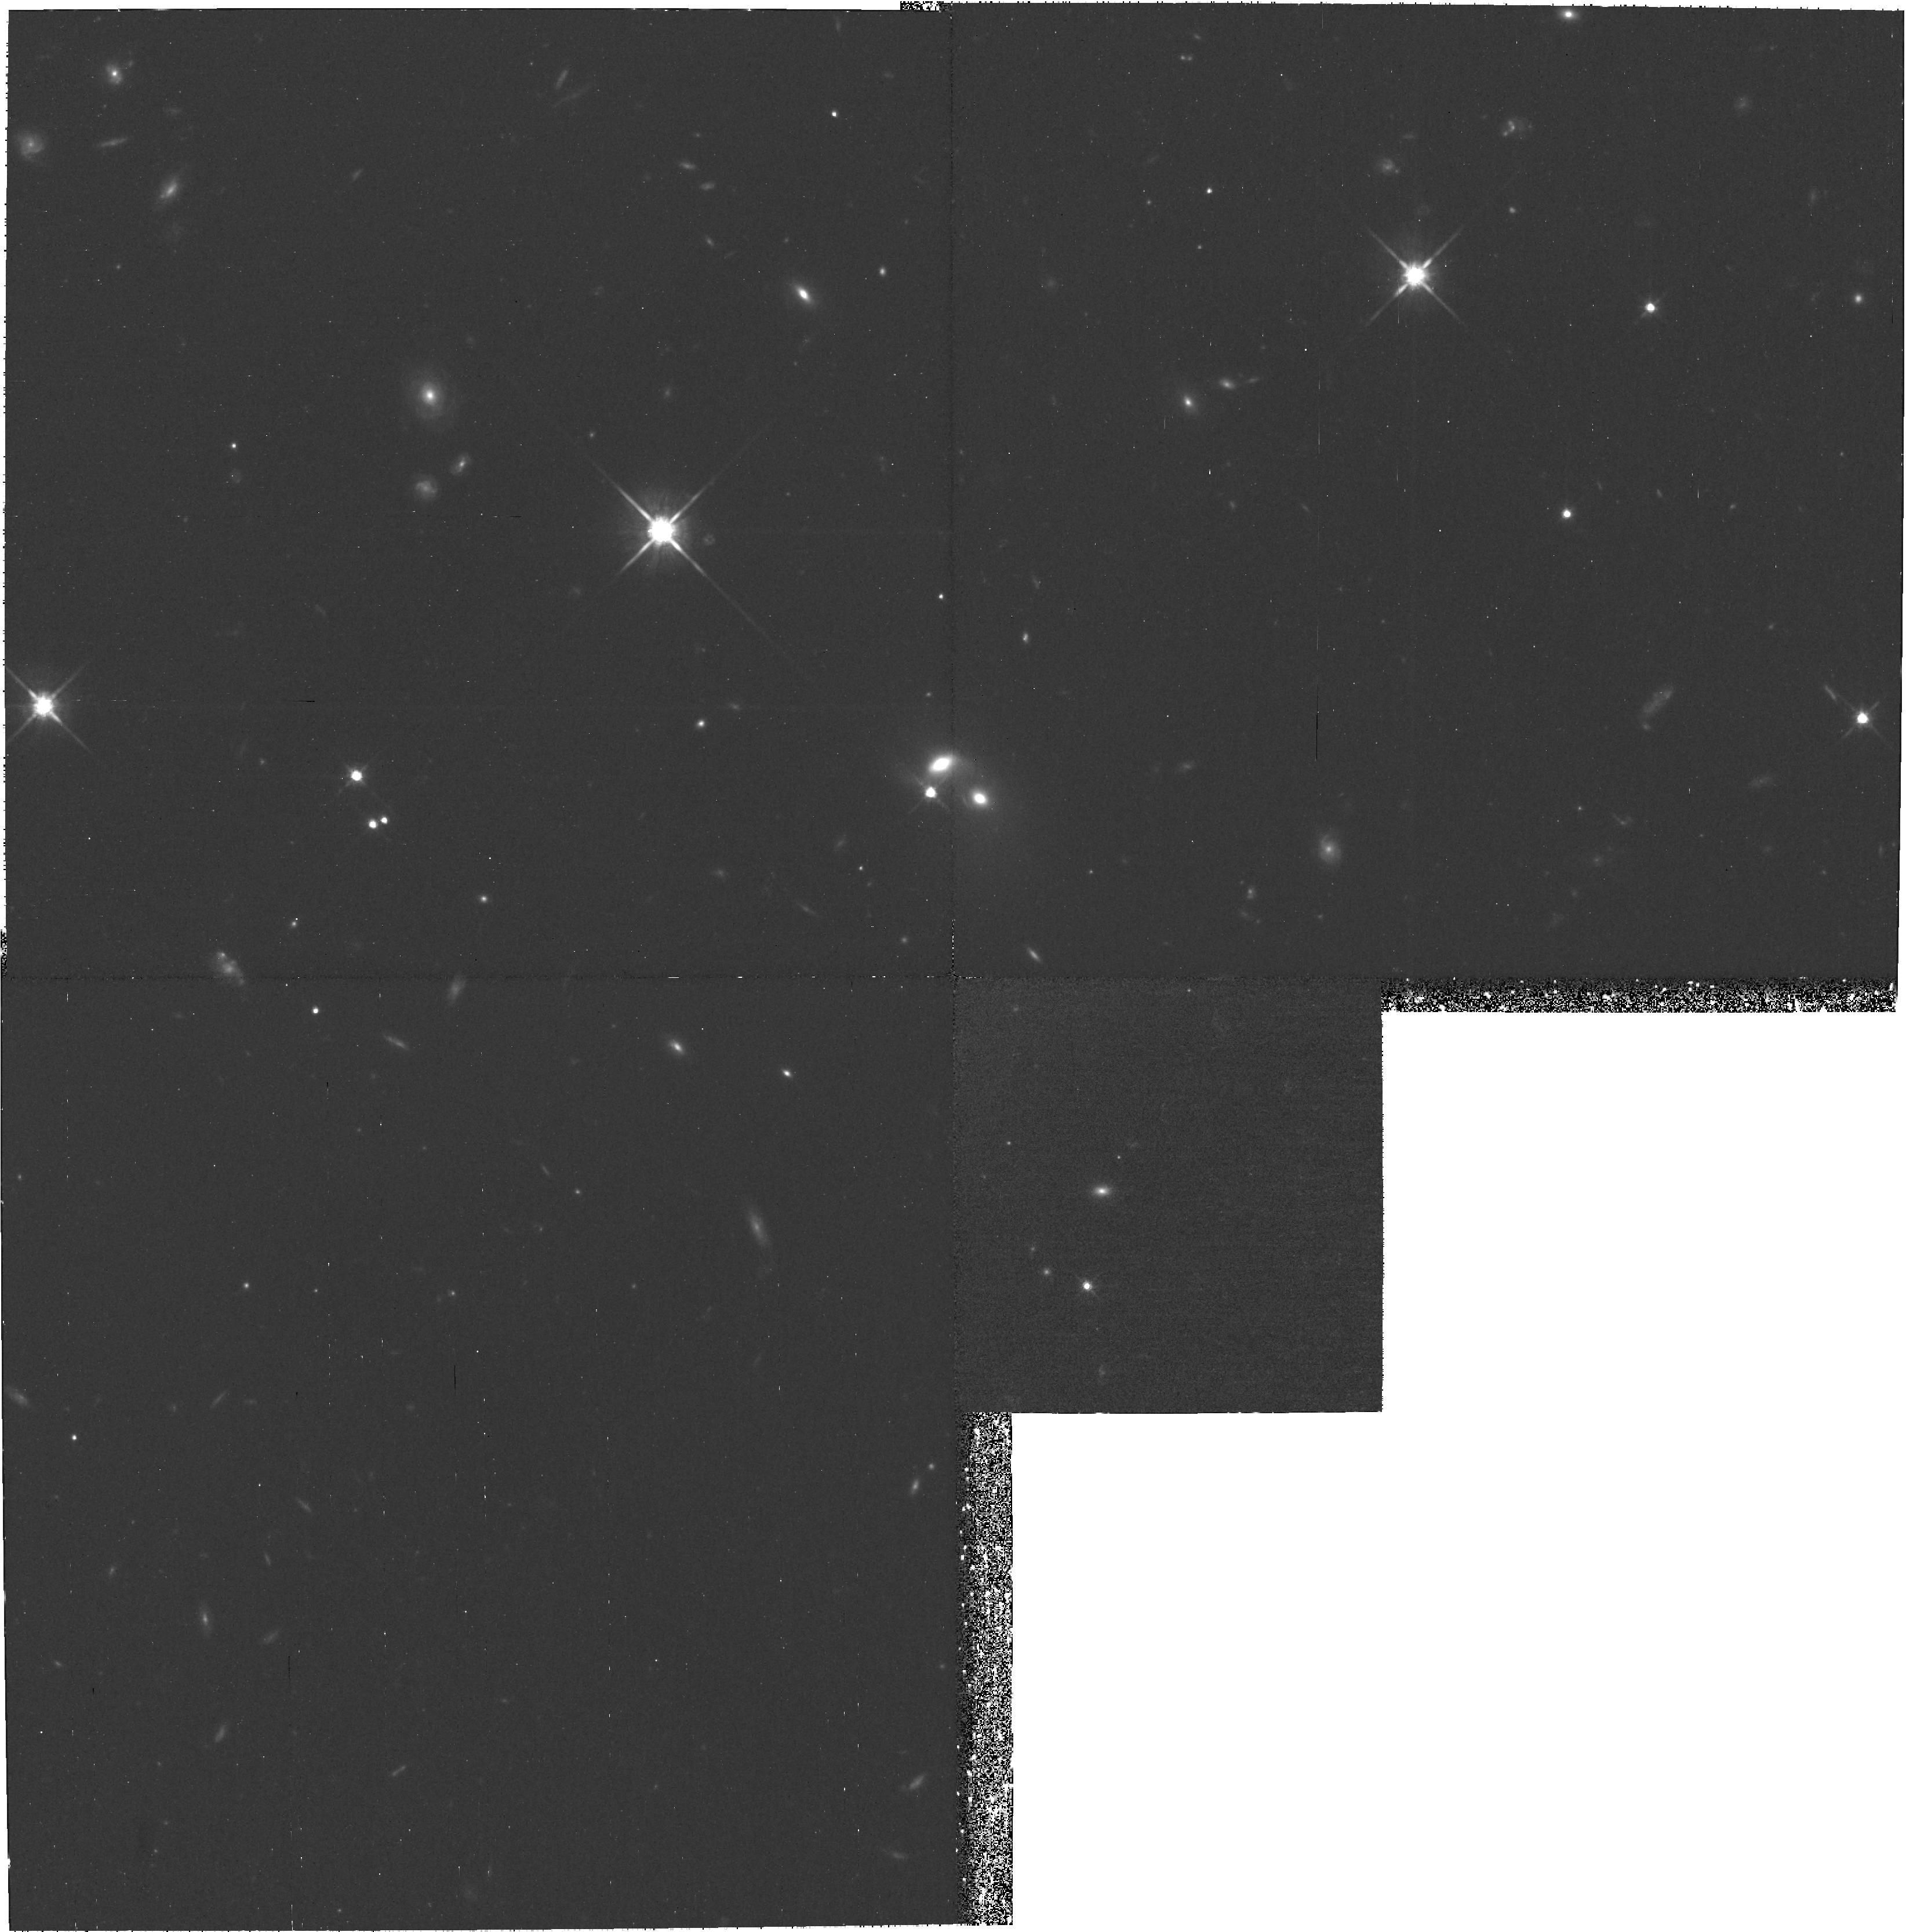
Target: field at RA 161.457°, Dec 72.863°
Instrument: WFPC2/PC
Filter: F814W
Exposure: 1.8 h
Observation ID: hst_9427_05_wfpc2_pc_f814w_u6m605

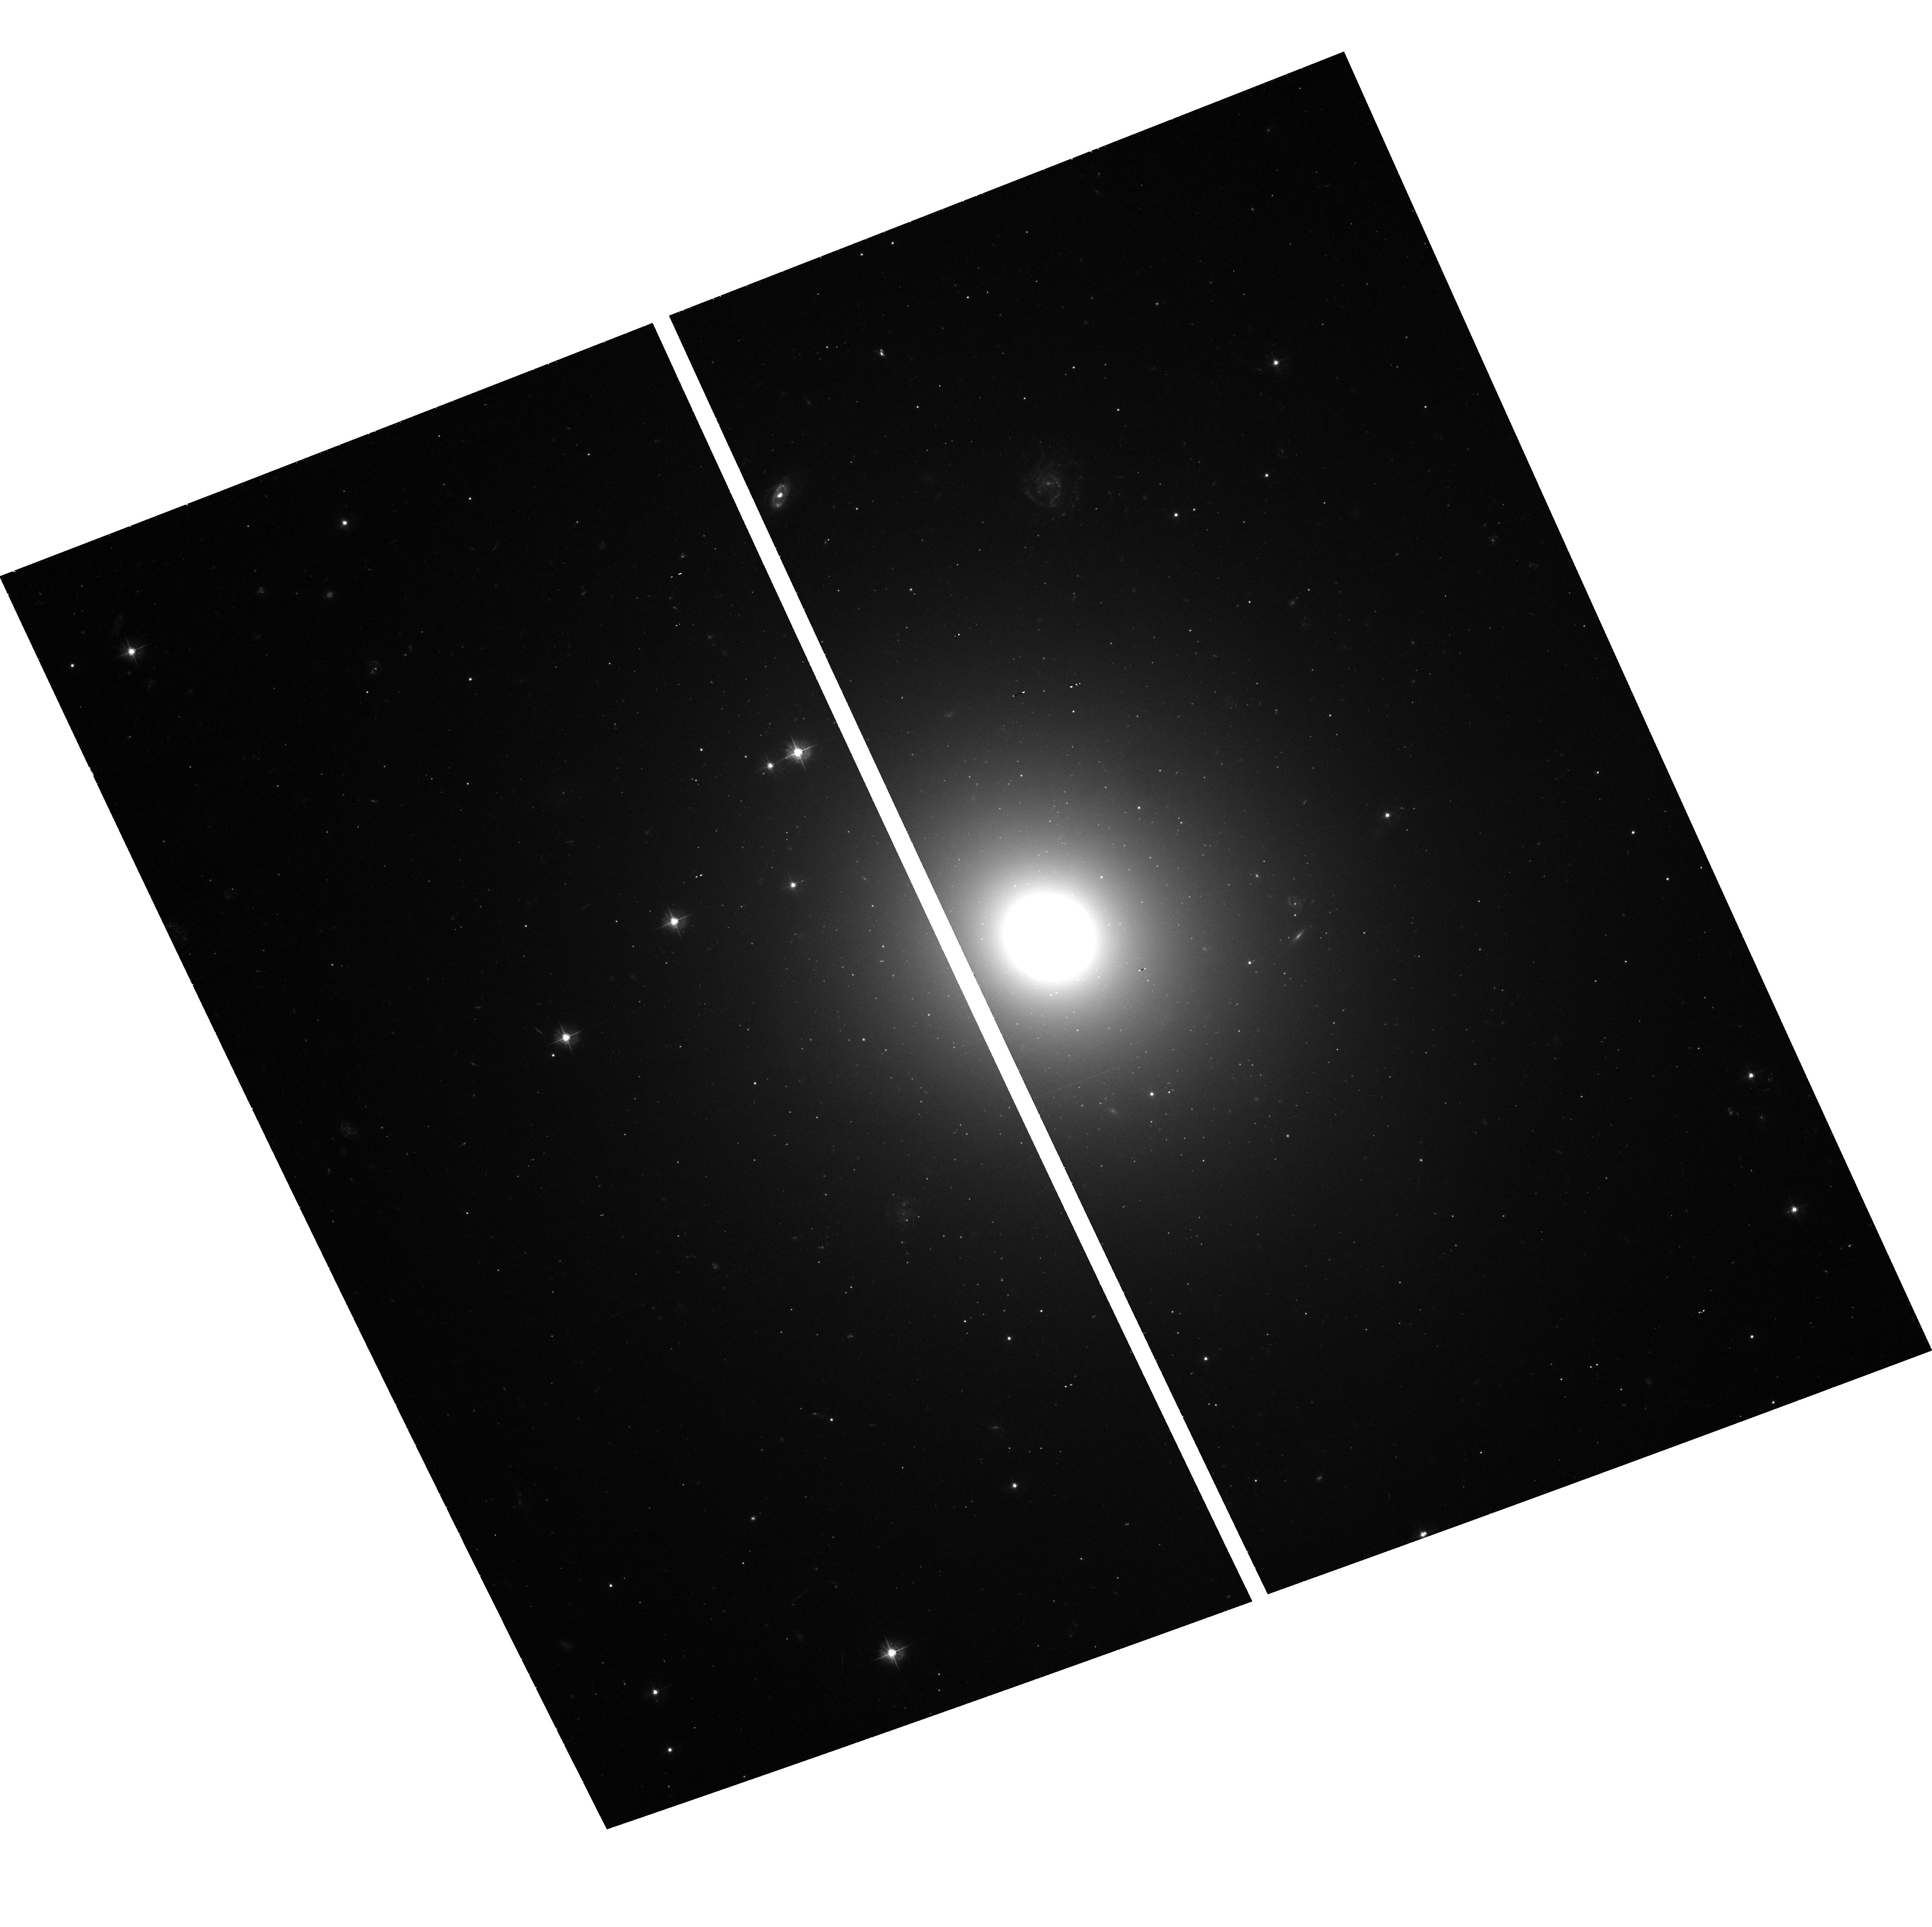
Target: IC4296
Instrument: ACS/WFC
Filter: F435W
Exposure: 1.4 h
Observation ID: hst_9427_08_acs_wfc_f435w_j6m608

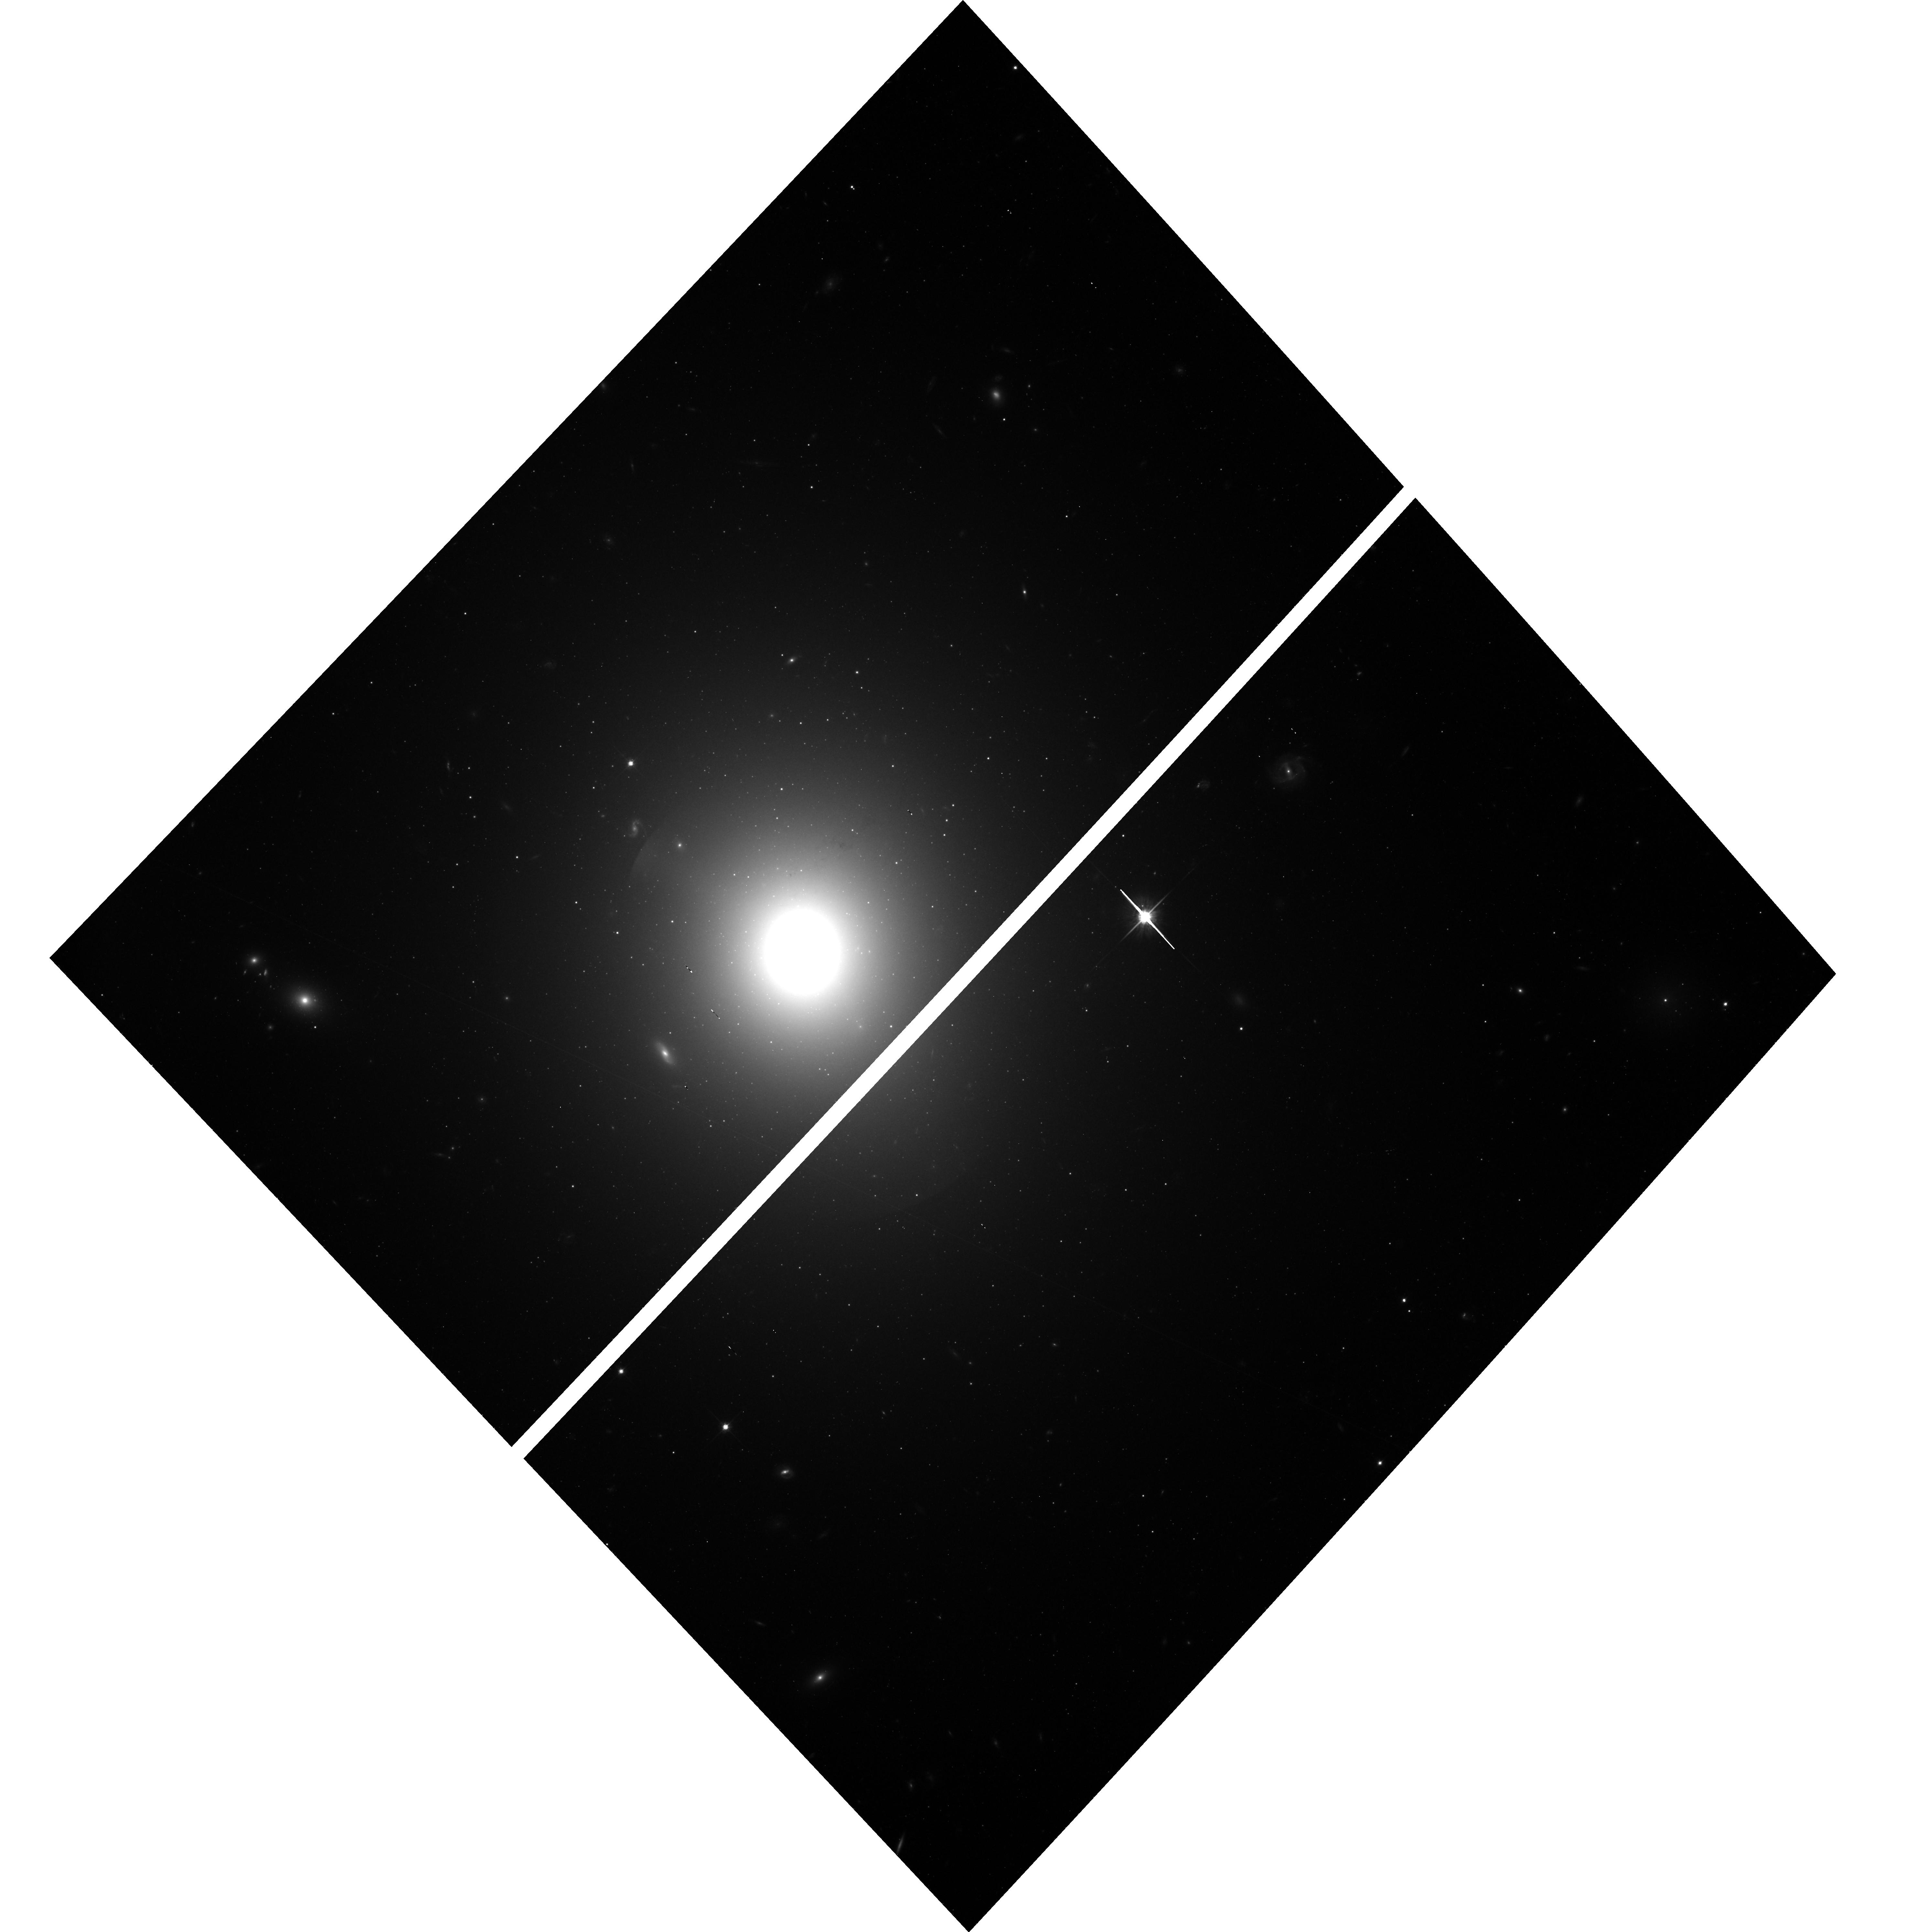
Target: NGC7626
Instrument: ACS/WFC
Filter: F814W
Exposure: 43 min
Observation ID: hst_9427_13_acs_wfc_f814w_j6m613

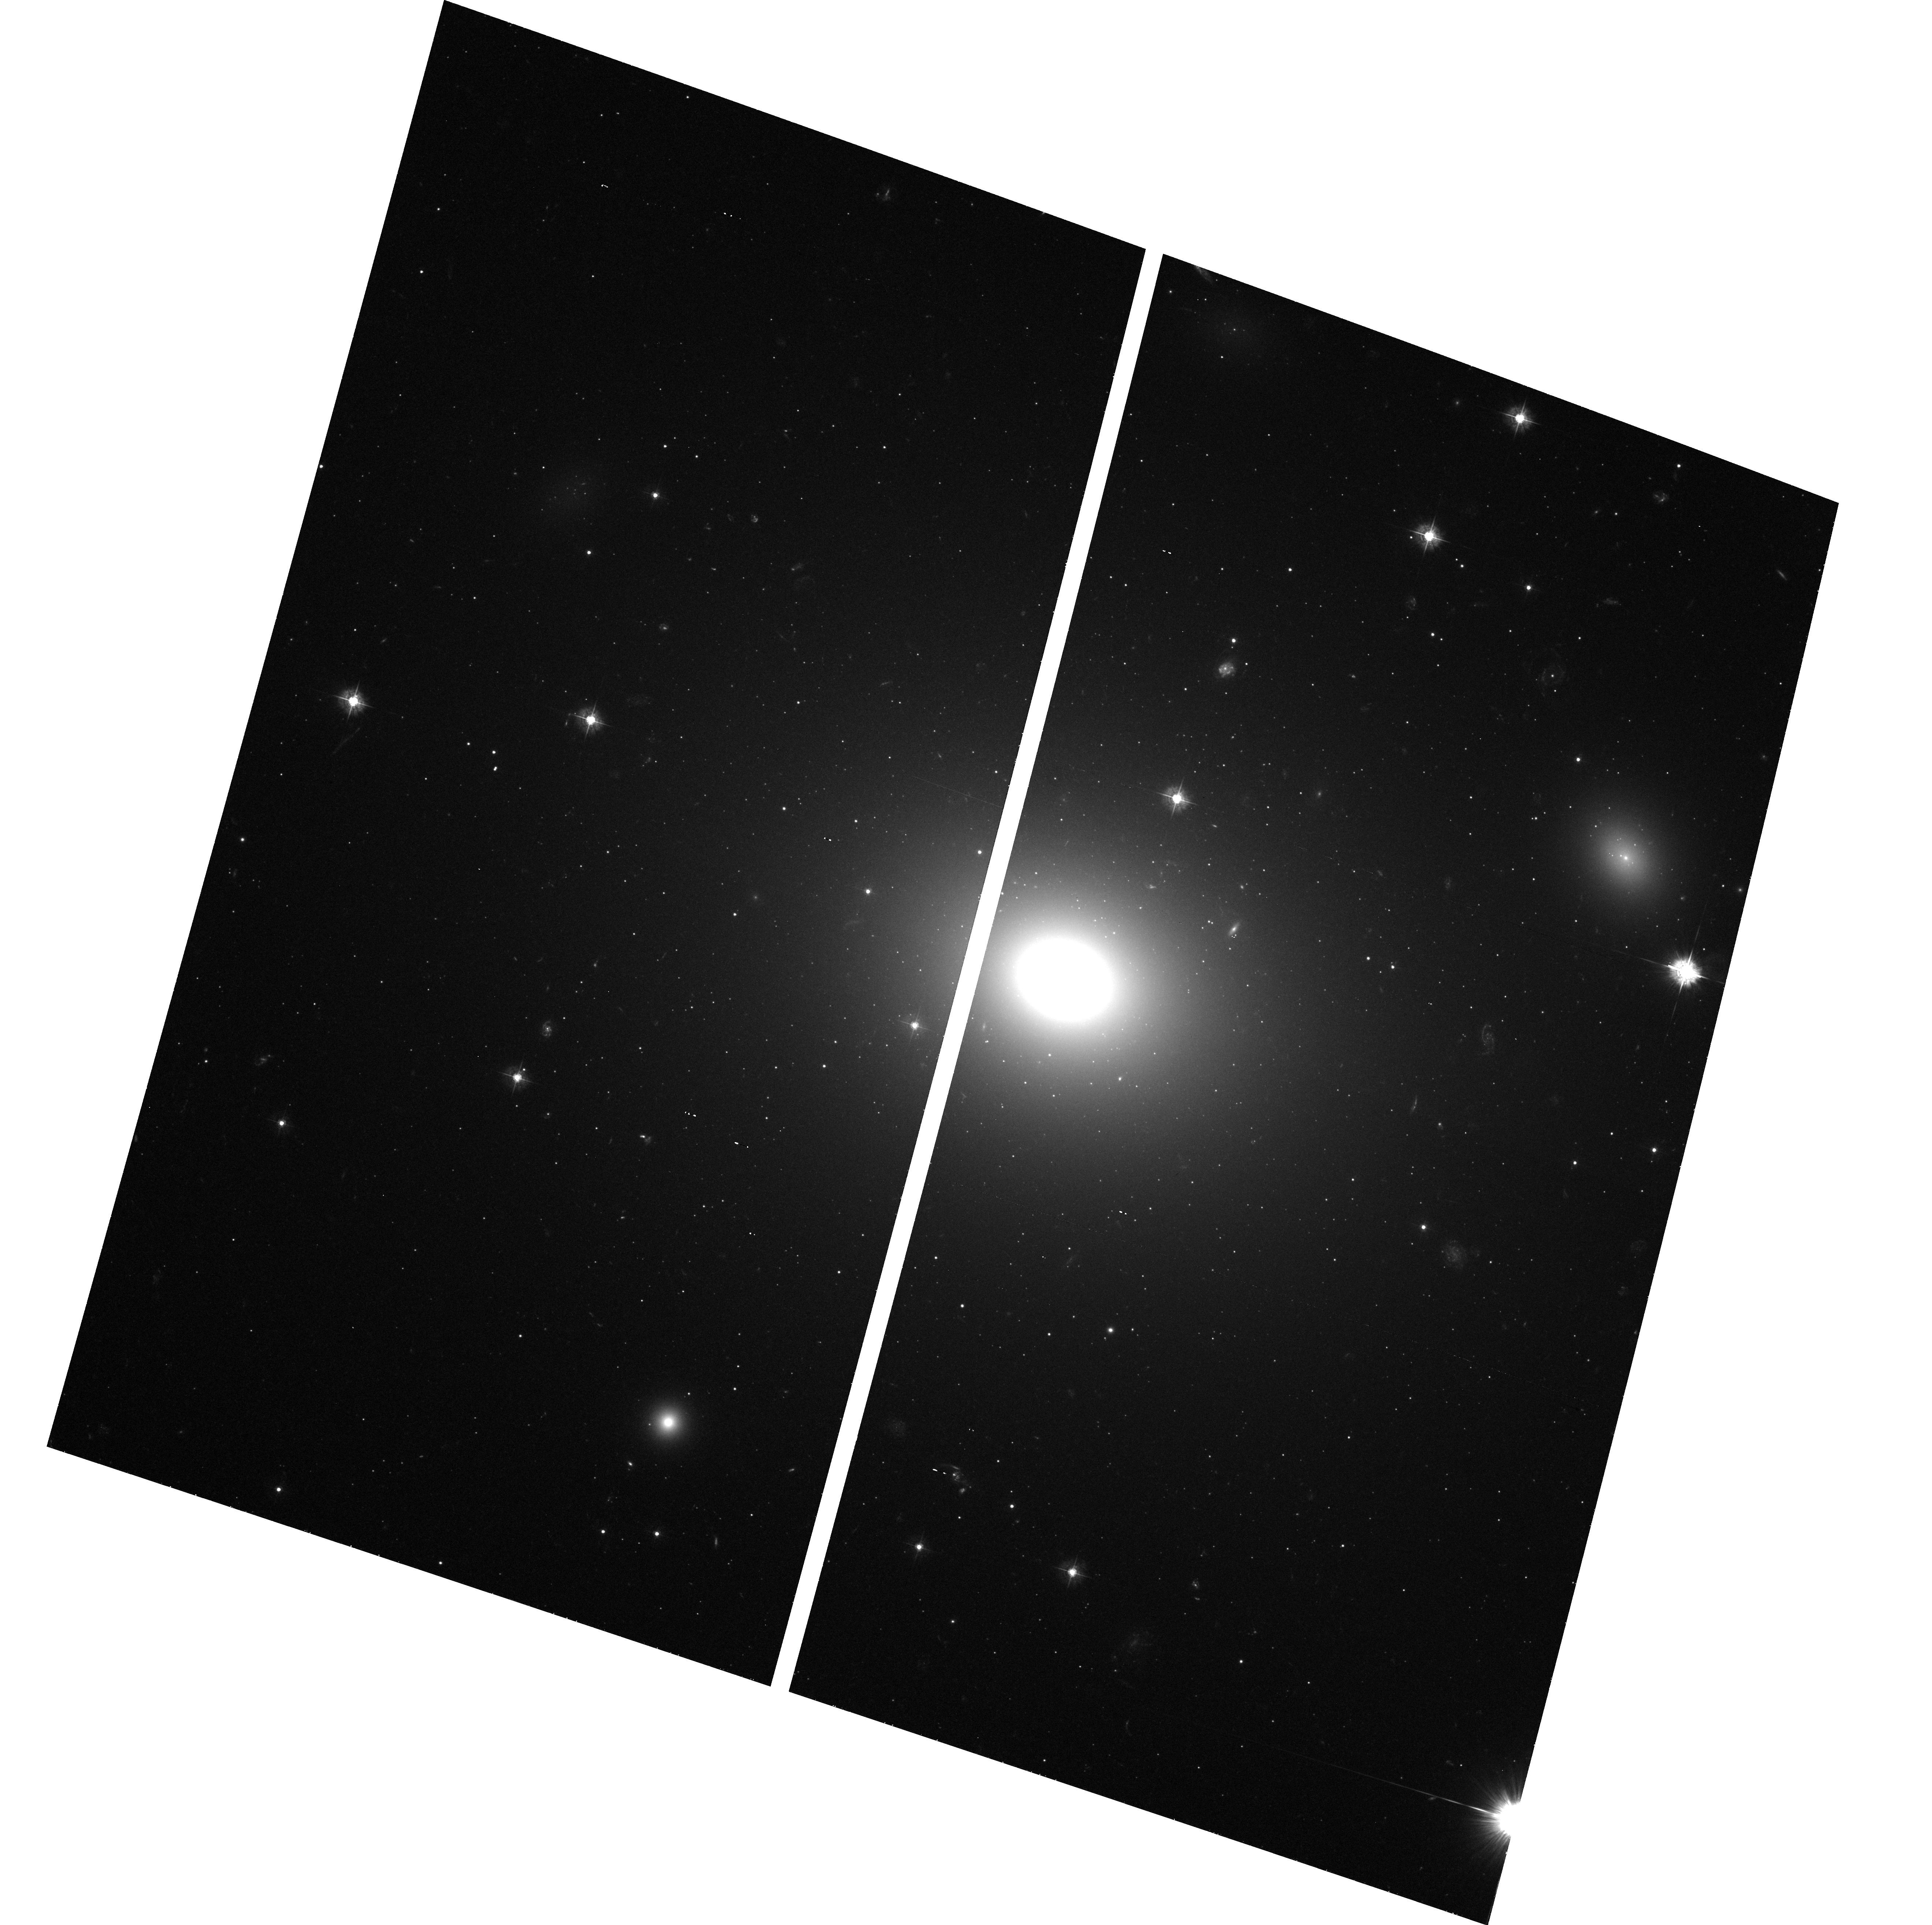
Target: NGC3268
Instrument: ACS/WFC
Filter: F435W
Exposure: 1.5 h
Observation ID: hst_9427_04_acs_wfc_f435w_j6m604

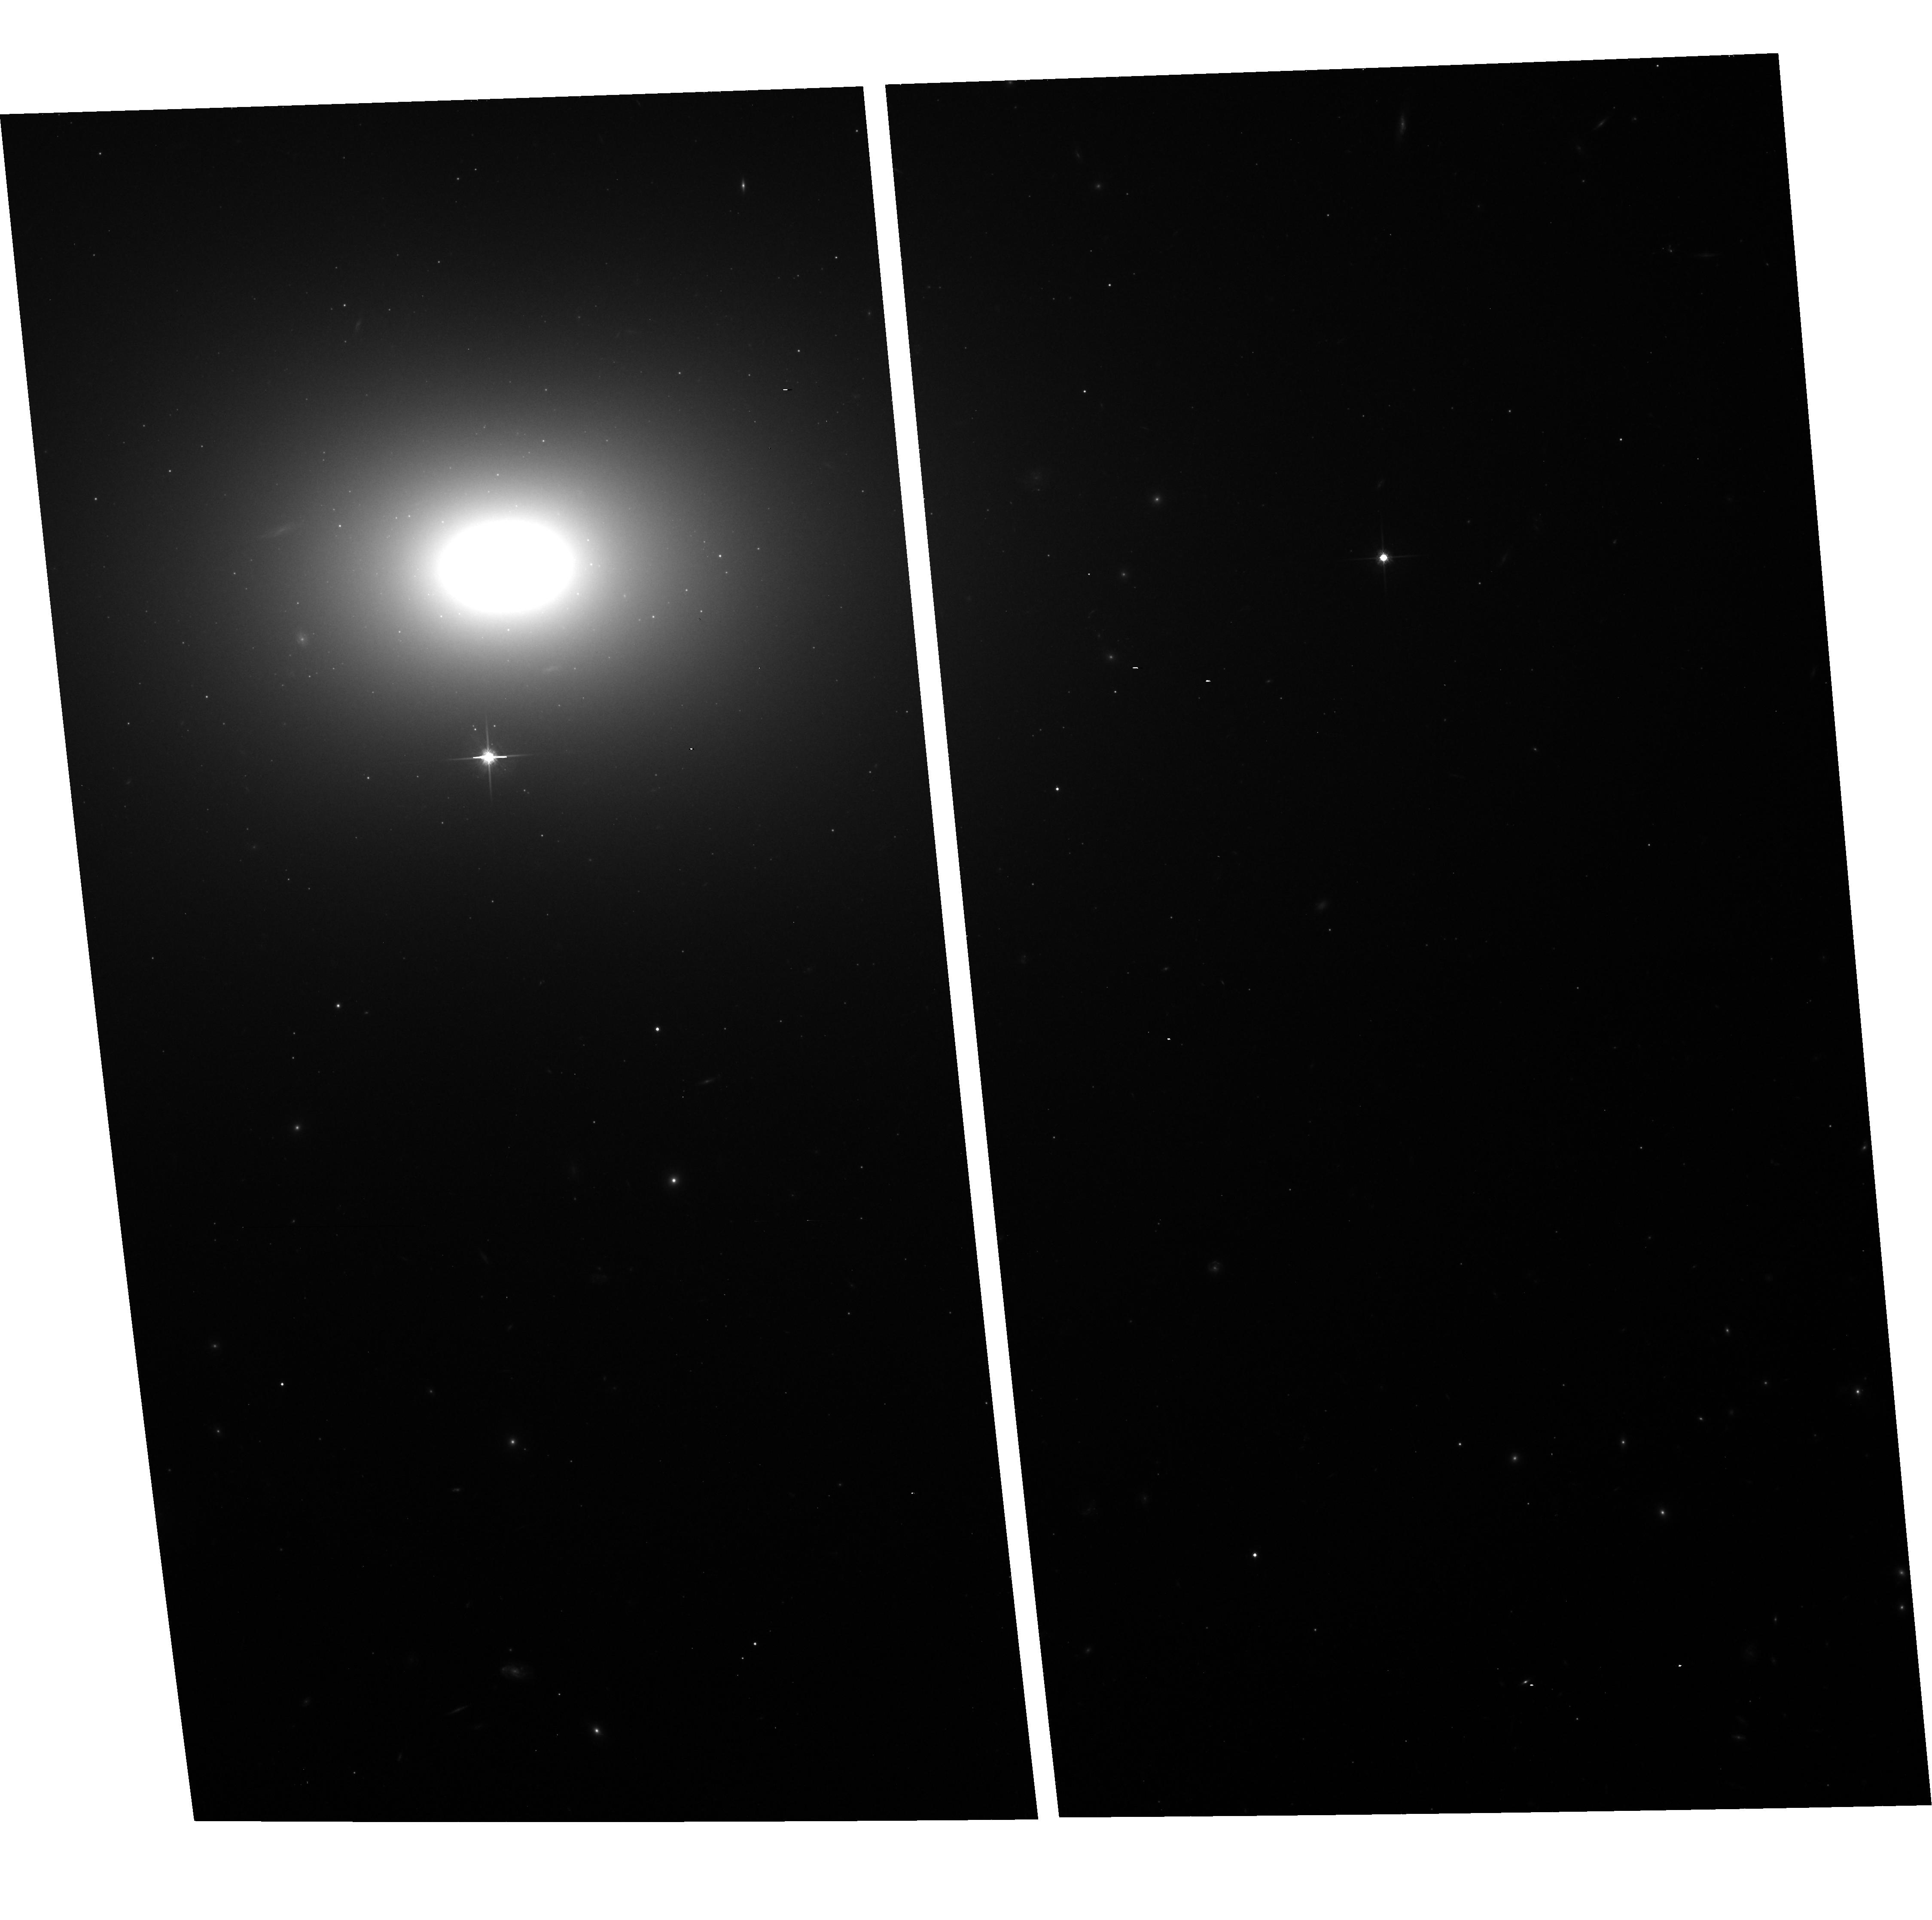
Target: NGC5322
Instrument: ACS/WFC
Filter: F814W
Exposure: 14 min
Observation ID: hst_9427_09_acs_wfc_f814w_j6m609

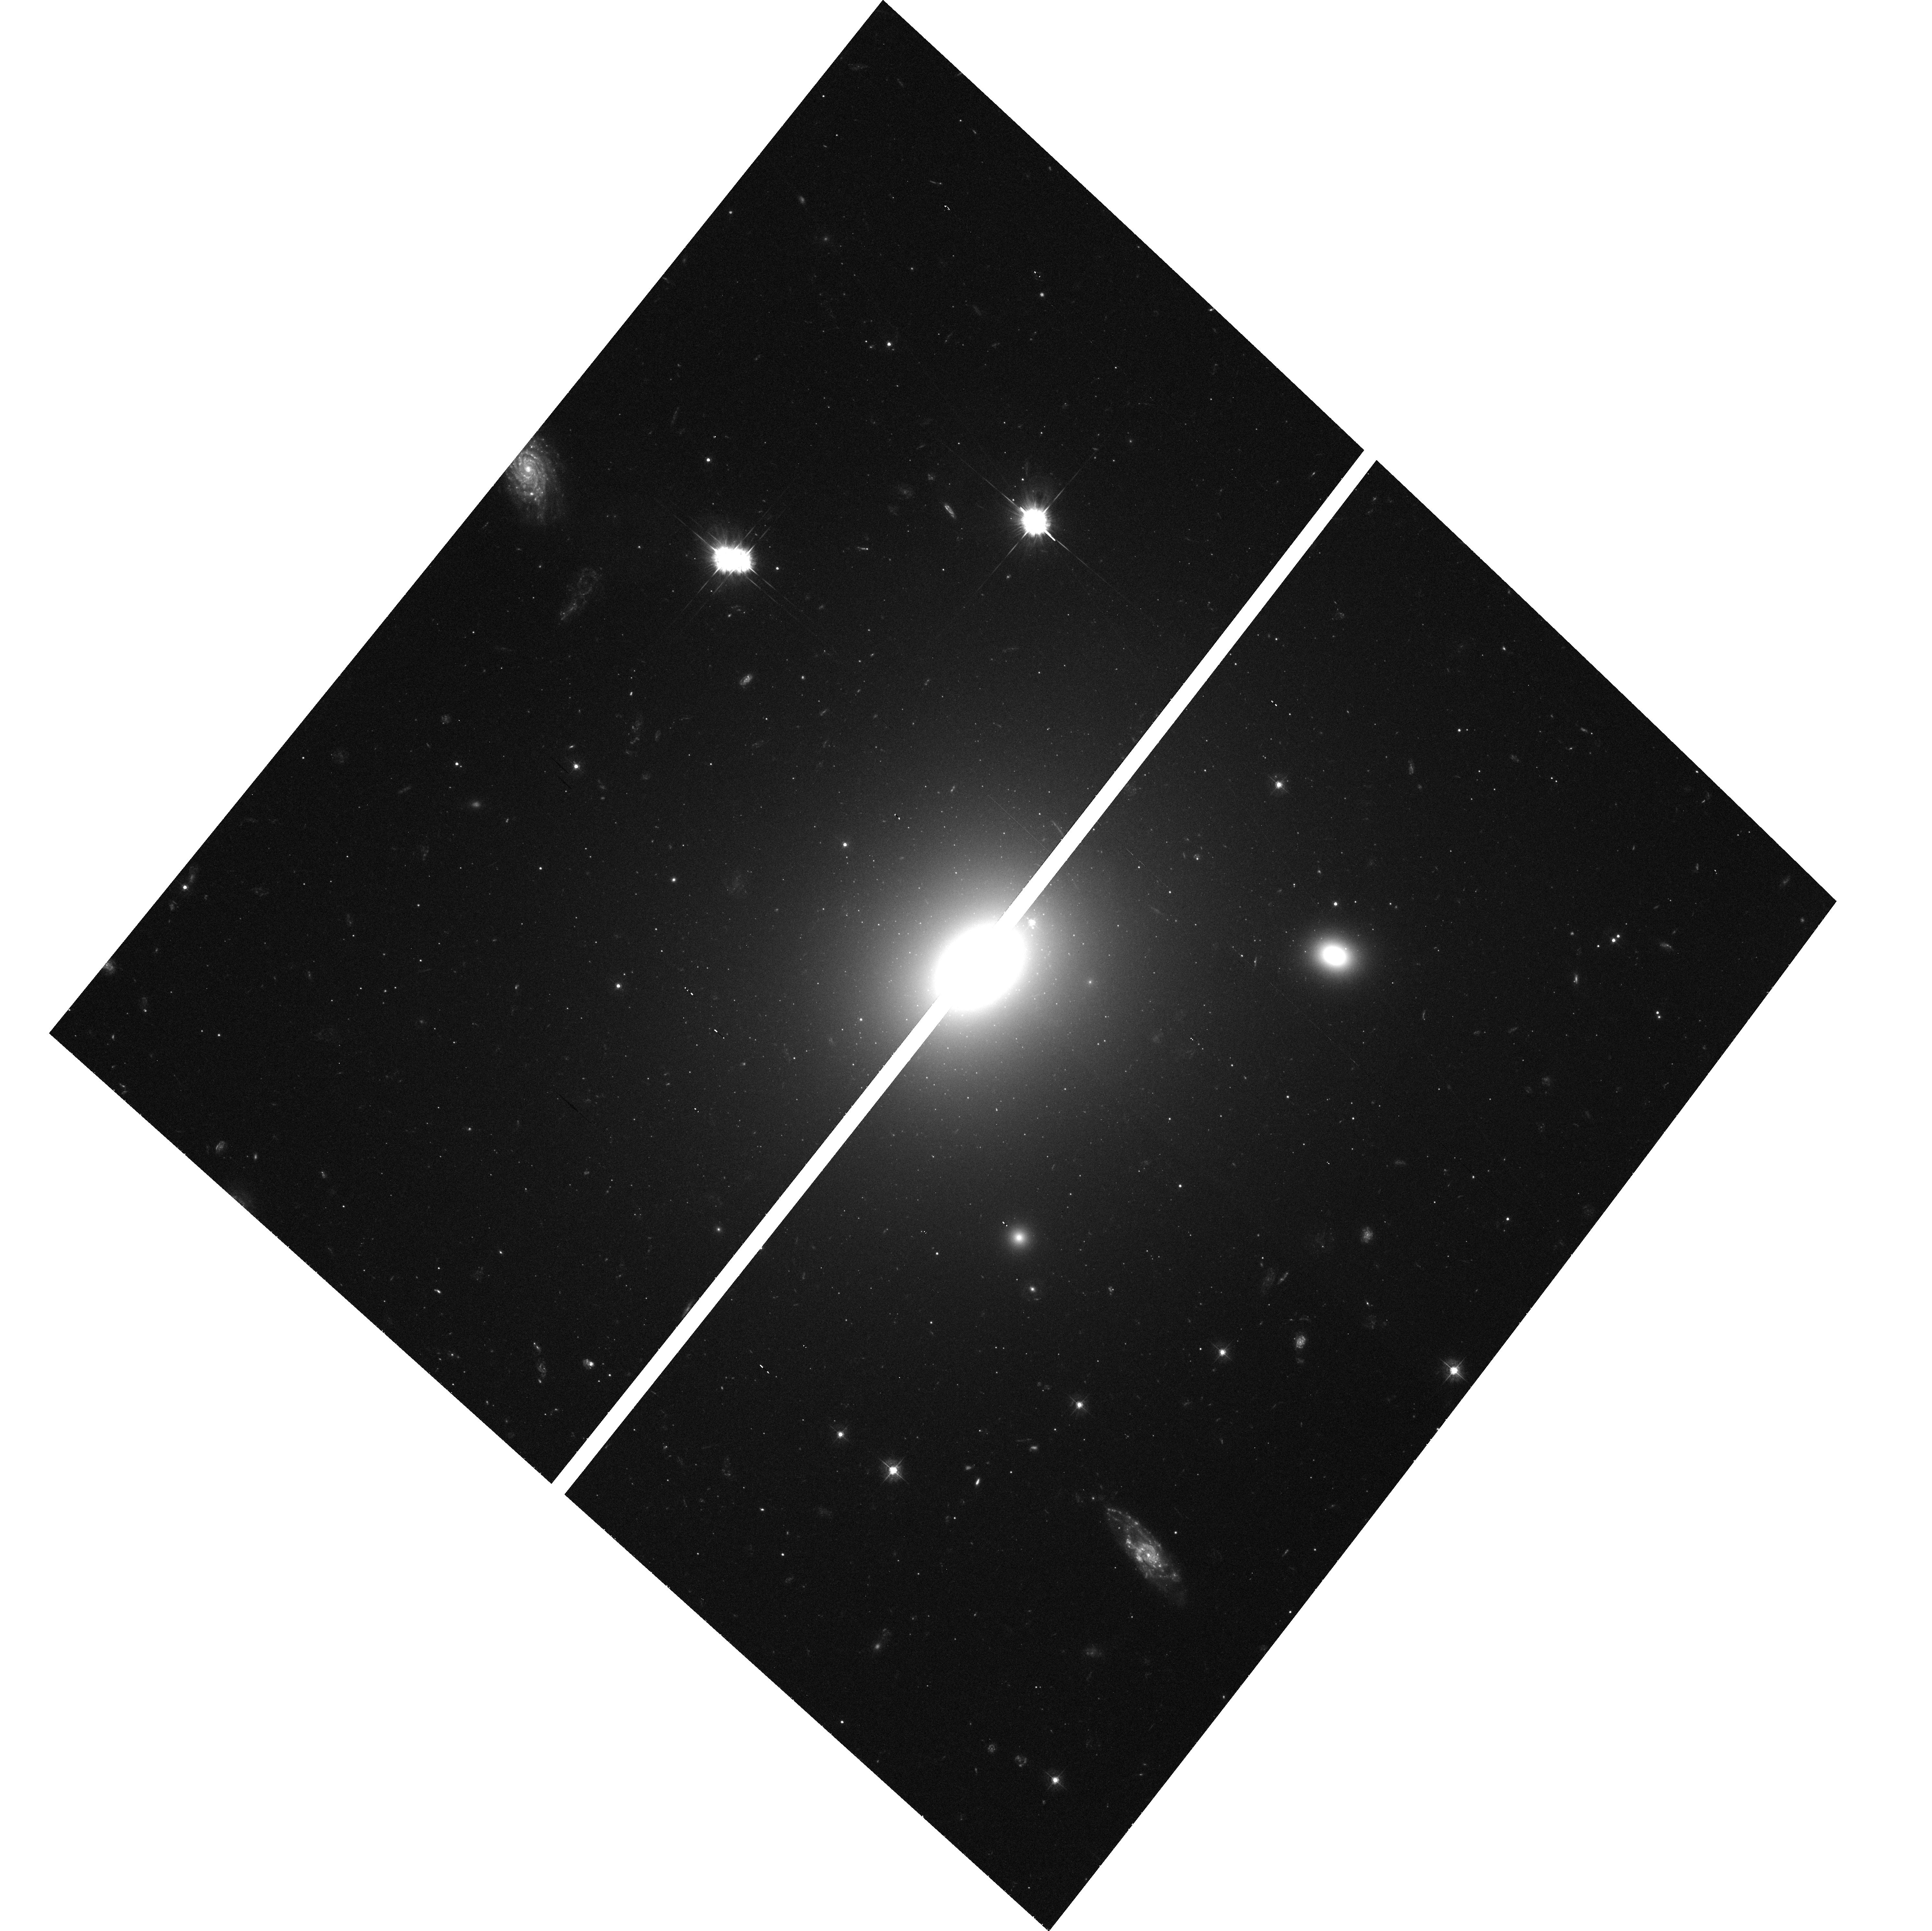
Target: NGC7014
Instrument: ACS/WFC
Filter: F435W
Exposure: 2.3 h
Observation ID: hst_9427_11_acs_wfc_f435w_j6m611

Globular Cluster Systems in Supergiant E Galaxies (PI: Harris, William Edgar)

The most populous globular cluster systems are found in the giant ellipticals at the centers of galaxy clusters (Brightest Cluster Galaxies). It is among this BCG class that the characteristics of globular cluster systems display their widest range in metallicity distribution and specific frequency and thus confront galaxy formation models with their most varied challenges. Were these systems built primarily by early in situ conversion of gas clouds, by later mergers, or by ongoing accretions of dwarfs? Their extensive halo cluster systems contain many clues to these relic events. BCGs are the biggest and rarest type of galaxy, and to date the globular clusters in only two BCGs (M87, NGC 1399) are well studied. The ACS camera now brings many more such systems within reach. We propose to image the globular cluster systems in 13 BCGs in the distance regime cz ~eq 2000 - 5000 km s^-1. With deep (B, I) exposures we will measure the globular cluster metallicity distribution functions, specific frequency, radial distributions, and luminosity distributions, as well as correlations among these quantities. This work will be the first comprehensive, homogeneous deep survey of globular clusters in BCGs. The superior area and sensitivity of ACS will yield a gain of a factor of eight over previous WFPC2 studies for sample size and metallicity discrimination.